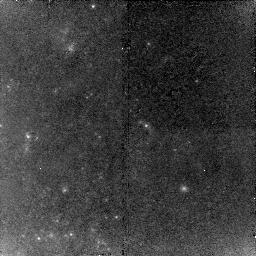
Target: NGC1309-RED2
Instrument: NICMOS/NIC2
Filter: F160W
Exposure: 43 min
Observation ID: n9r75i010

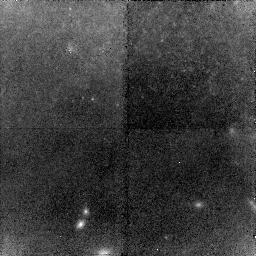
Target: NGC3021-BLUE
Instrument: NICMOS/NIC2
Filter: F160W
Exposure: 43 min
Observation ID: n9r768010

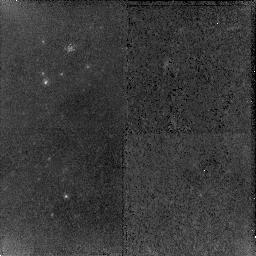
Target: NGC4639-GREEN
Instrument: NICMOS/NIC2
Filter: F160W
Exposure: 43 min
Observation ID: n9r71c010

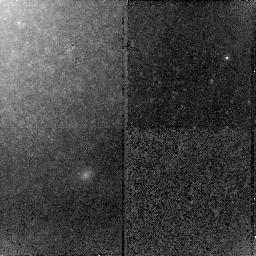
Target: NGC3021-CYAN
Instrument: NICMOS/NIC2
Filter: F160W
Exposure: 43 min
Observation ID: n9r76e010

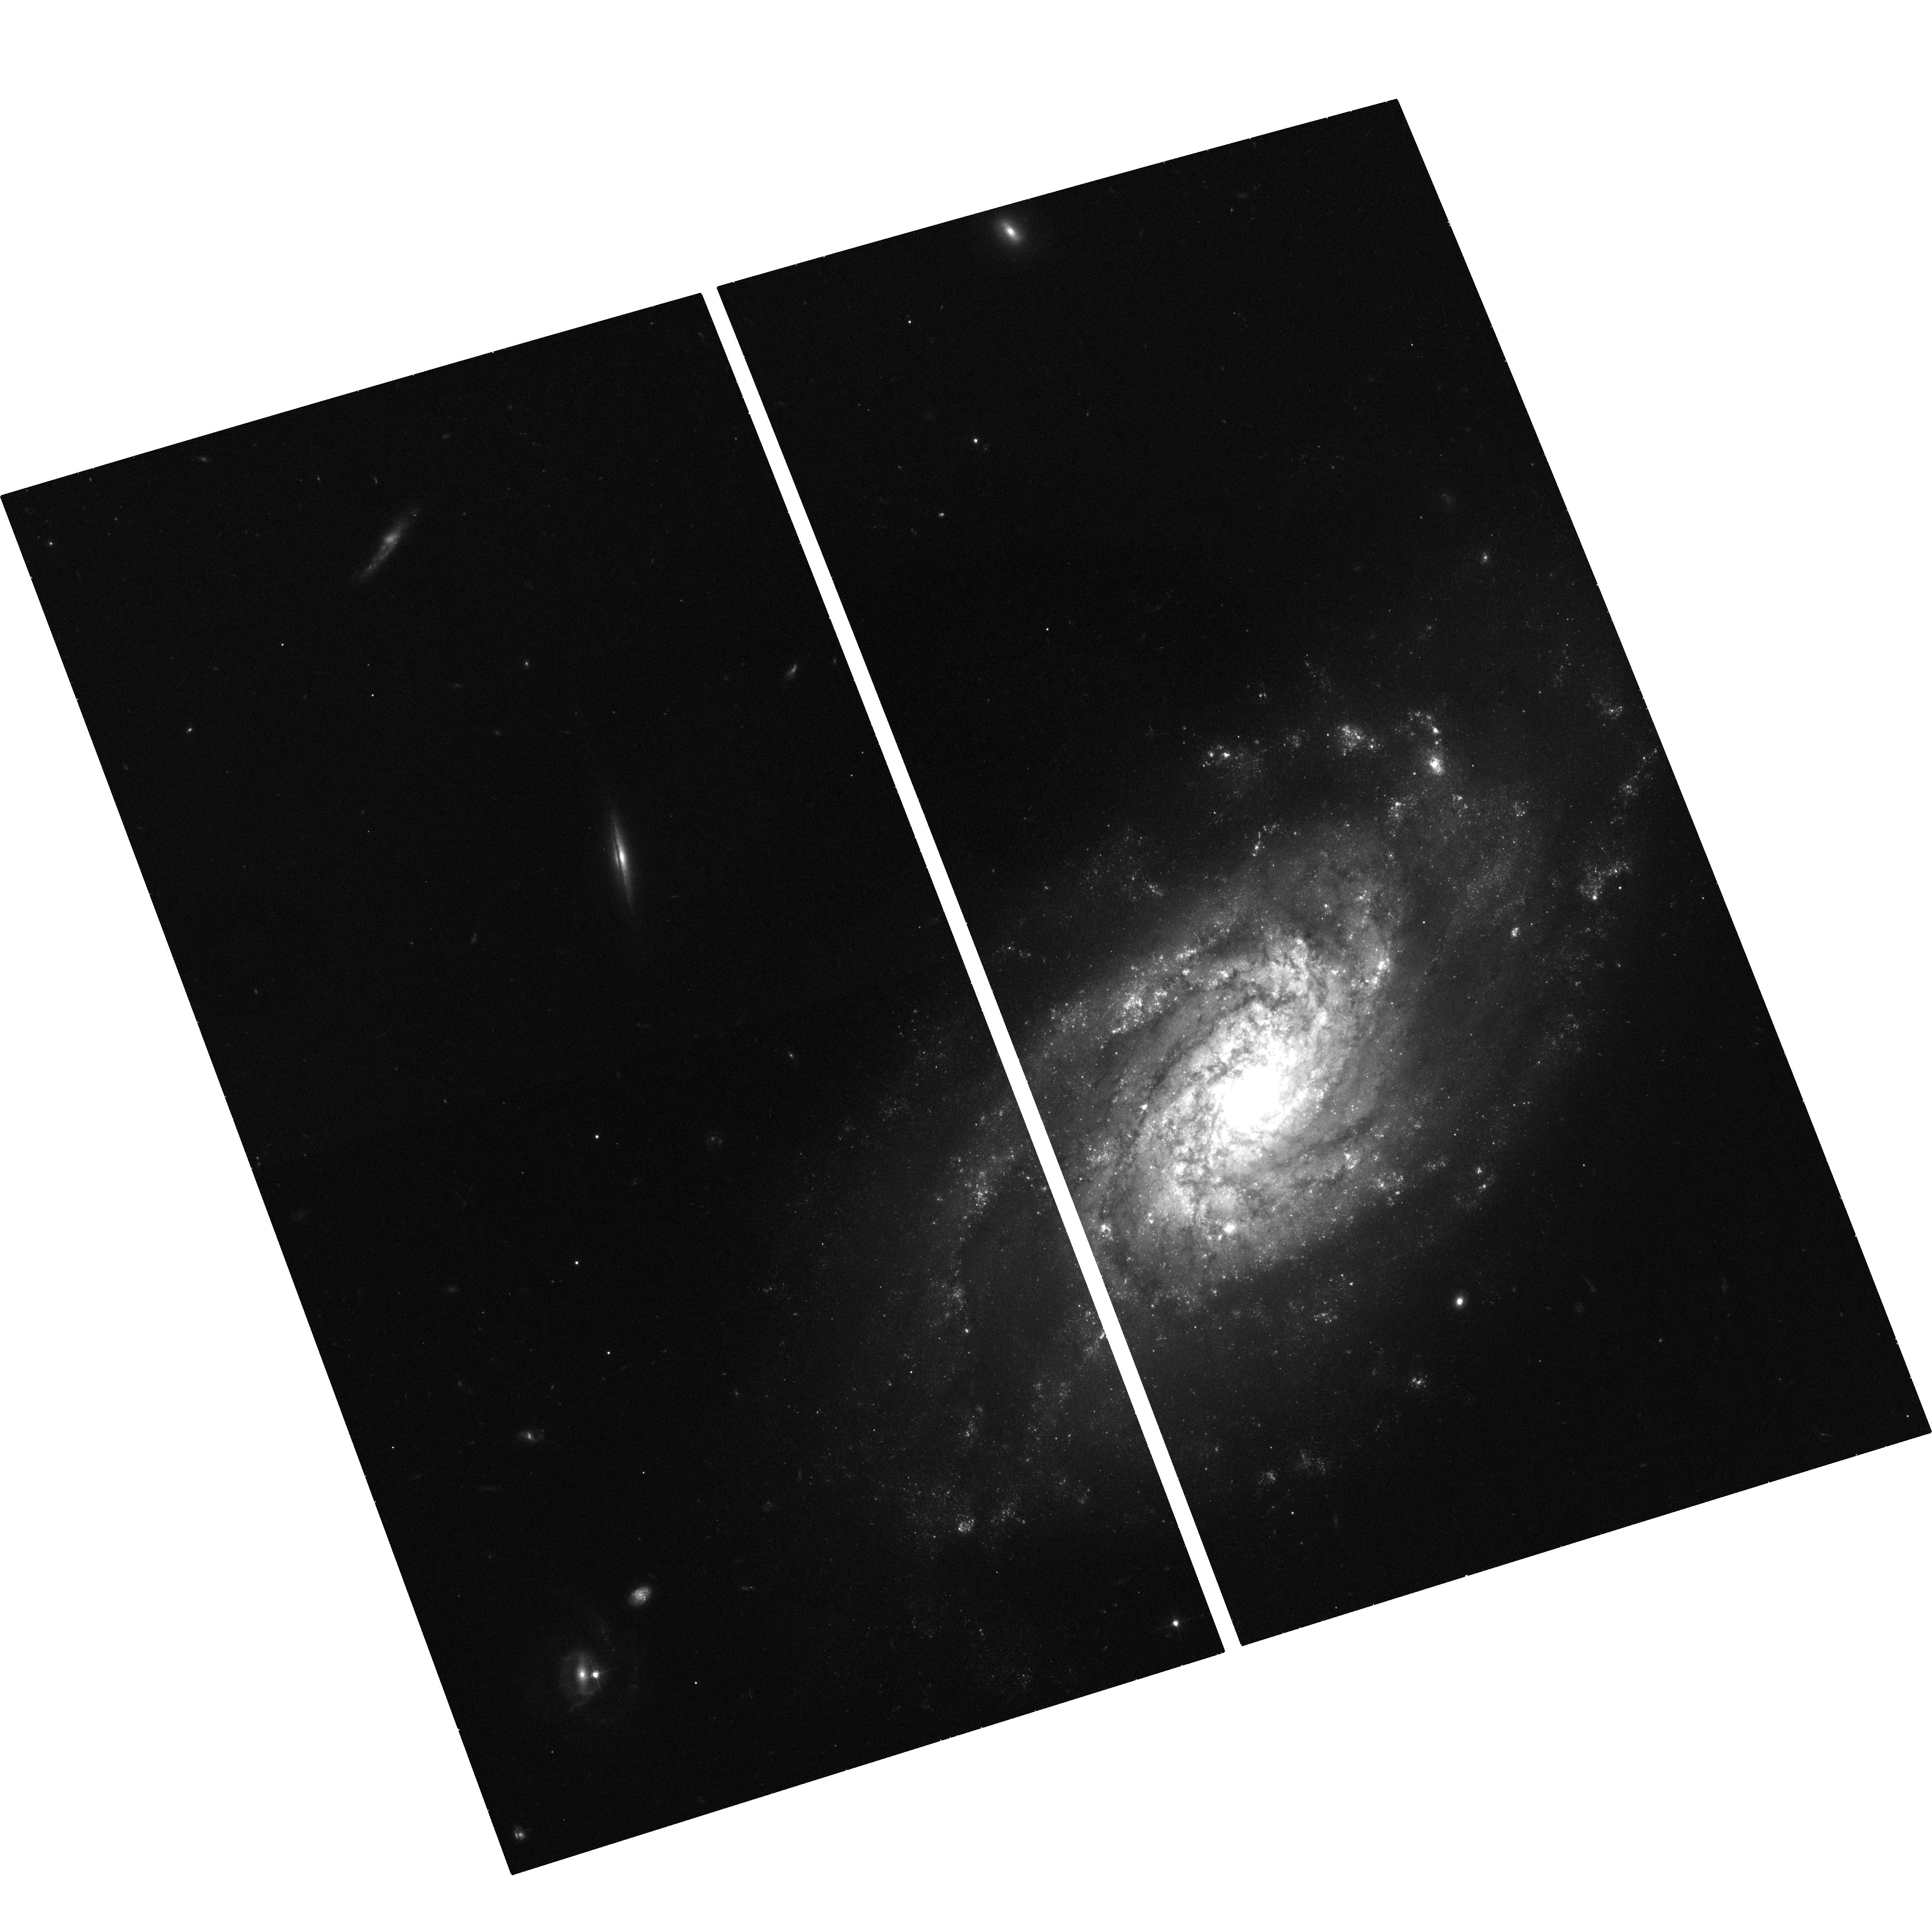
Target: NGC3370-ACS
Instrument: ACS/WFC
Filter: F555W
Exposure: 35 min
Observation ID: hst_10802_89_acs_wfc_f555w_j9r789

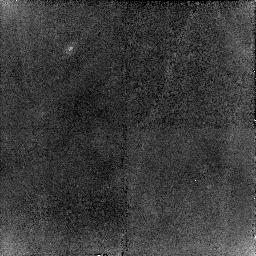
Target: NGC3982-GREEN
Instrument: NICMOS/NIC2
Filter: F160W
Exposure: 43 min
Observation ID: n9r739010

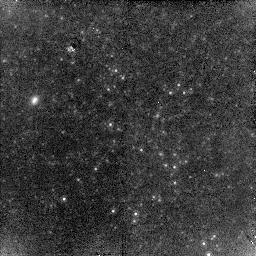
Target: NGC4536-BLUE
Instrument: NICMOS/NIC2
Filter: F160W
Exposure: 43 min
Observation ID: n9r724010

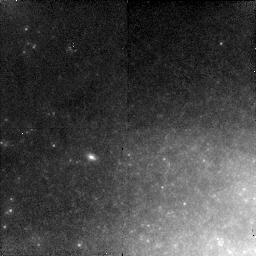
Target: NGC3021-GREEN
Instrument: NICMOS/NIC2
Filter: F160W
Exposure: 43 min
Observation ID: n9r76o010

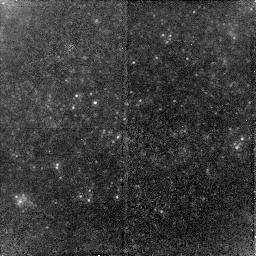
Target: NGC3370-GREEN
Instrument: NICMOS/NIC2
Filter: F160W
Exposure: 43 min
Observation ID: n9r749010

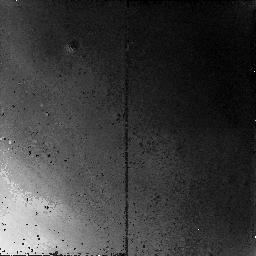
Target: NGC3982-RED
Instrument: NICMOS/NIC2
Filter: F160W
Exposure: 43 min
Observation ID: n9r731010

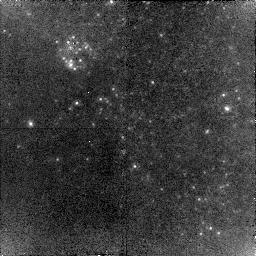
Target: NGC3370-CYAN
Instrument: NICMOS/NIC2
Filter: F160W
Exposure: 43 min
Observation ID: n9r74g010

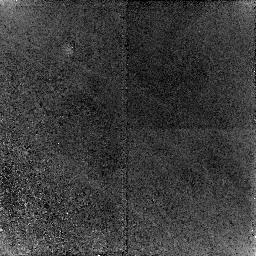
Target: NGC3370-BLUE
Instrument: NICMOS/NIC2
Filter: F160W
Exposure: 43 min
Observation ID: n9r745010

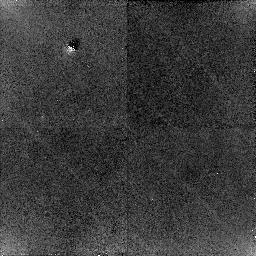
Target: NGC4536-CYAN
Instrument: NICMOS/NIC2
Filter: F160W
Exposure: 43 min
Observation ID: n9r72a010

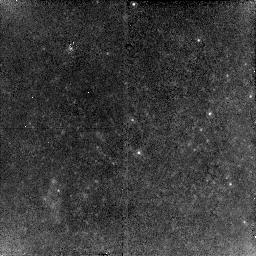
Target: NGC4639-RED
Instrument: NICMOS/NIC2
Filter: F160W
Exposure: 43 min
Observation ID: n9r714010

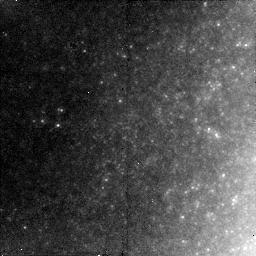
Target: NGC3982-YELLOW
Instrument: NICMOS/NIC2
Filter: F160W
Exposure: 43 min
Observation ID: n9r73r010

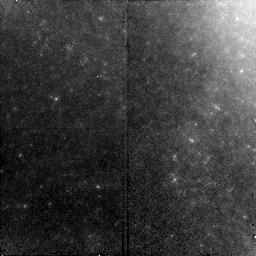
Target: NGC1309-YELLOW
Instrument: NICMOS/NIC2
Filter: F160W
Exposure: 43 min
Observation ID: n9r7f5010

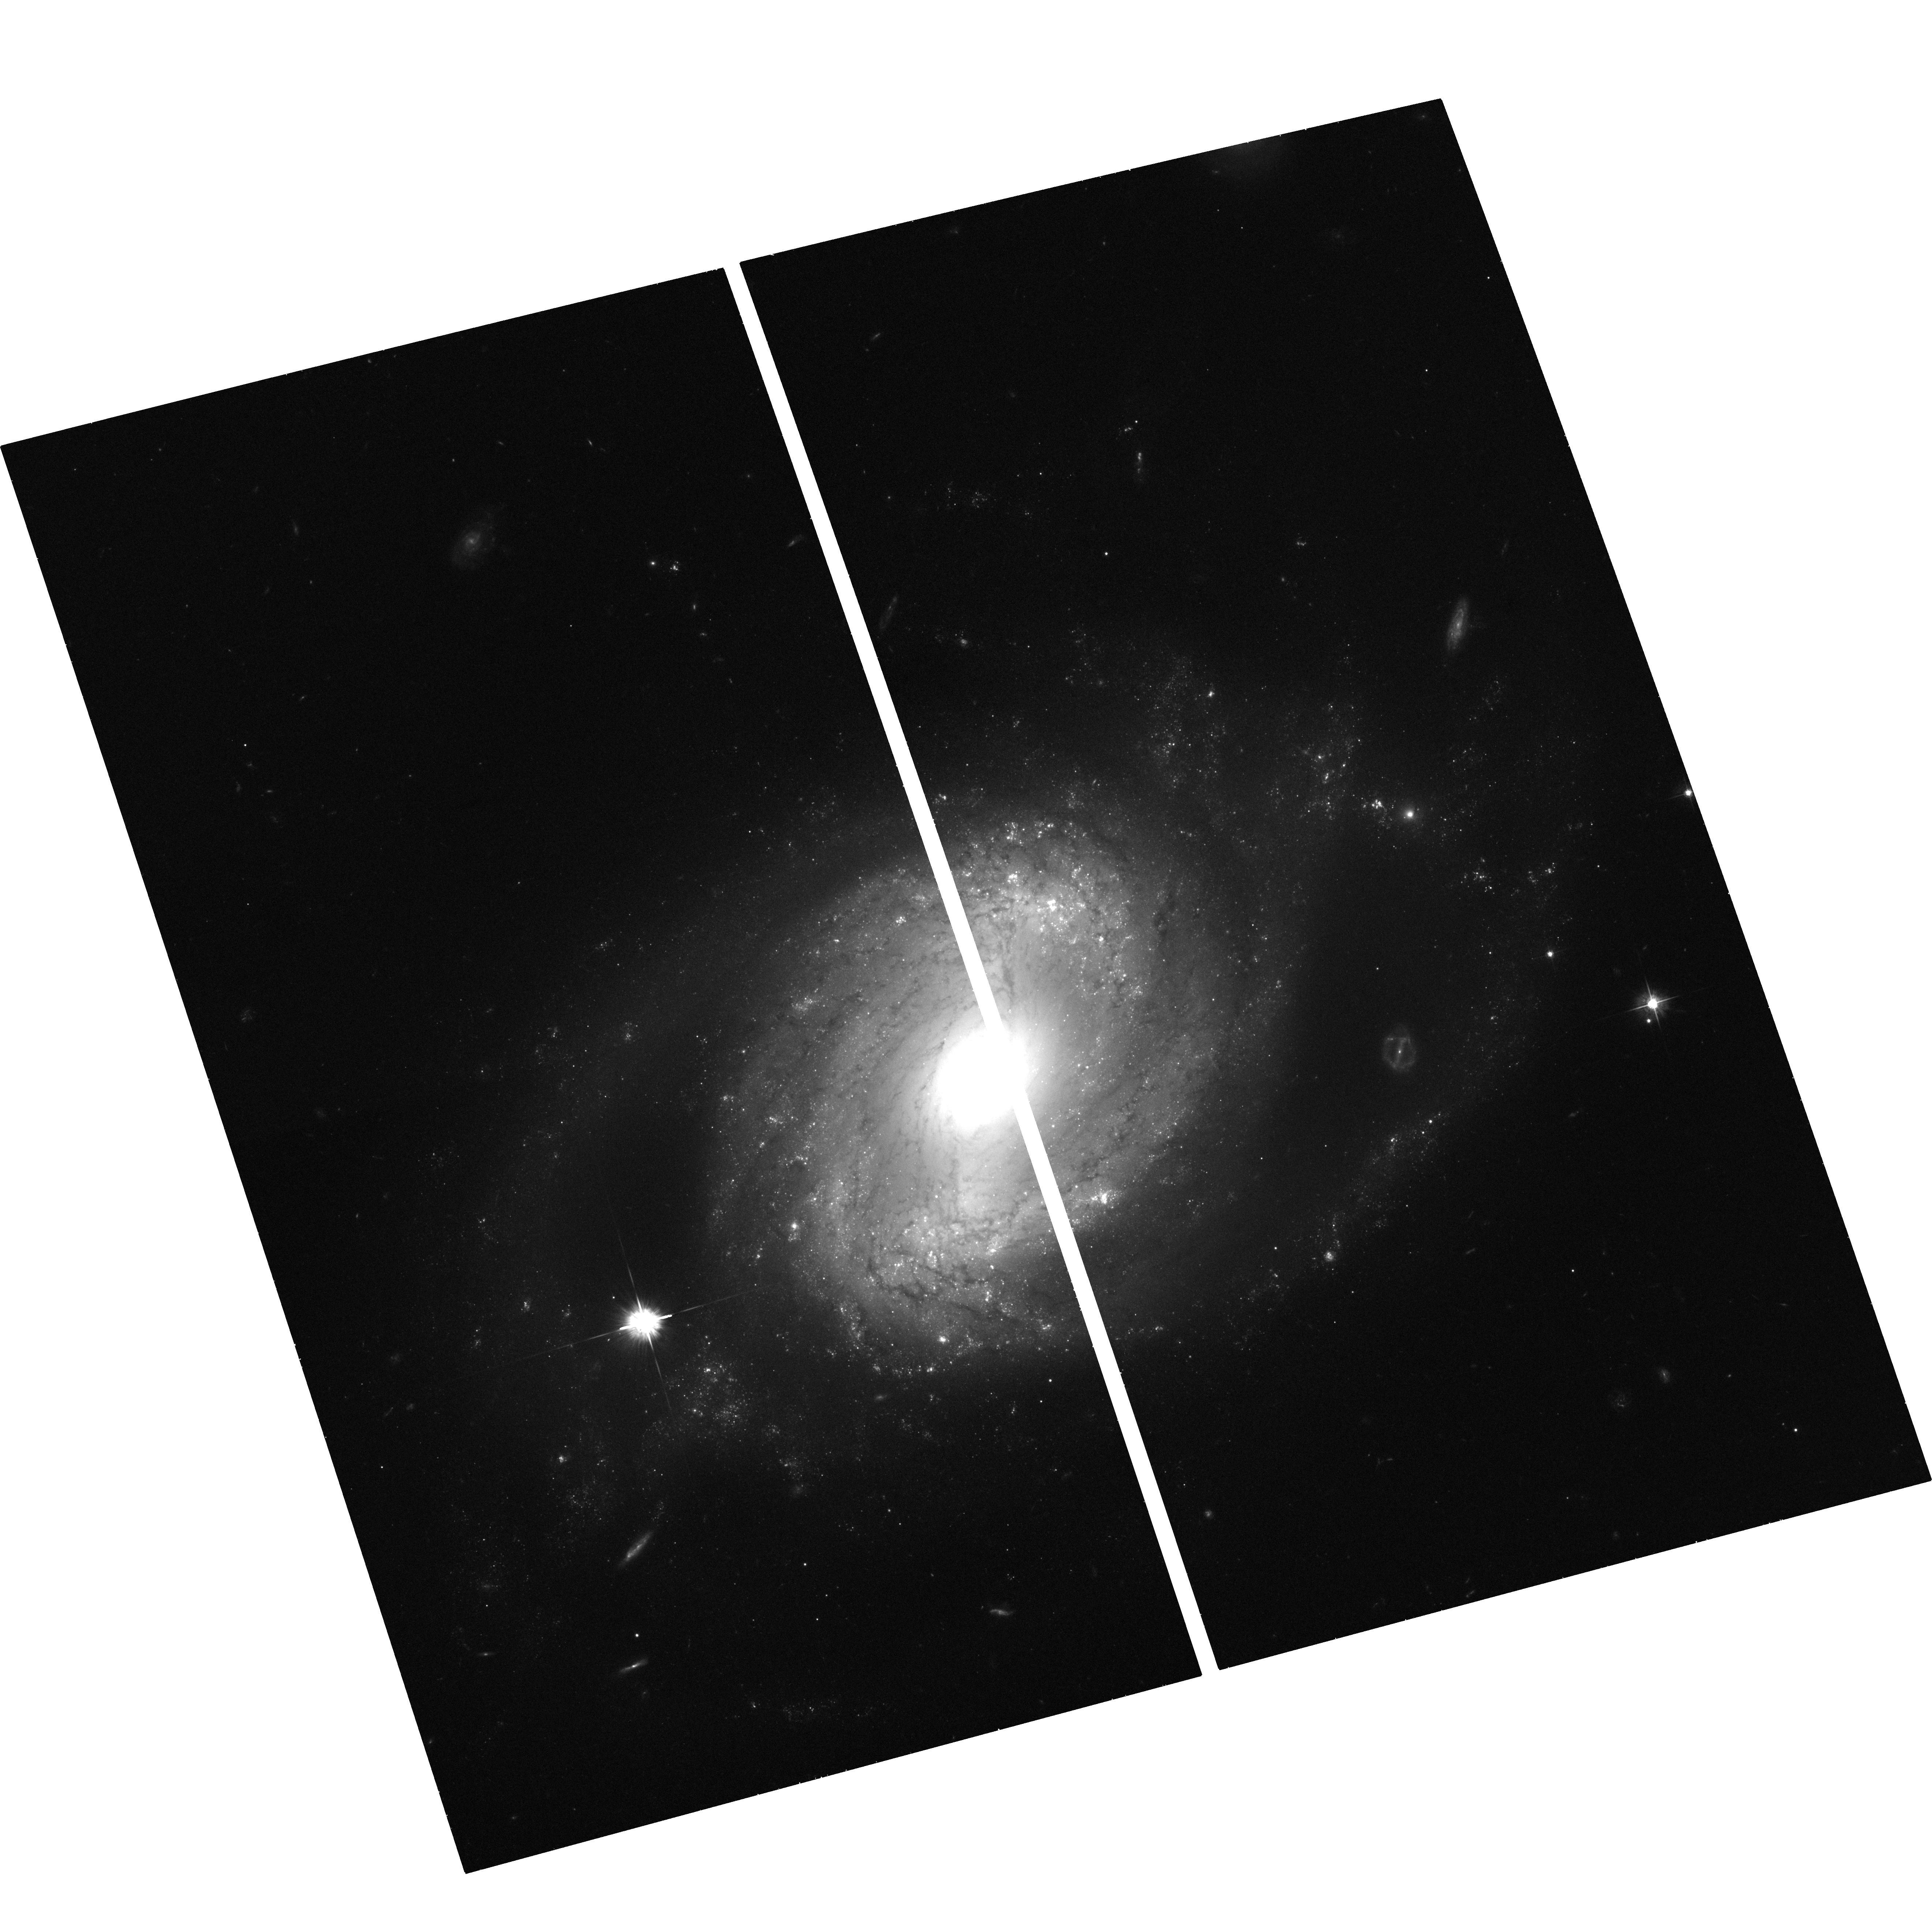
Target: NGC4639-ACS
Instrument: ACS/WFC
Filter: F555W
Exposure: 33 min
Observation ID: hst_10802_8g_acs_wfc_f555w_j9r78g

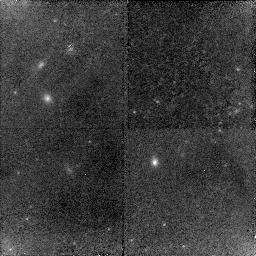
Target: NGC3982-RED-COPY
Instrument: NICMOS/NIC2
Filter: F160W
Exposure: 43 min
Observation ID: n9r73l010

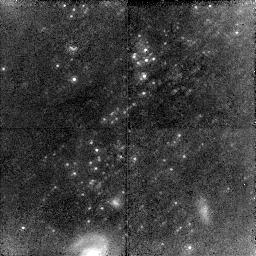
Target: NGC1309-CYAN2
Instrument: NICMOS/NIC2
Filter: F160W
Exposure: 2.2 h
Observation ID: n9r7a1010

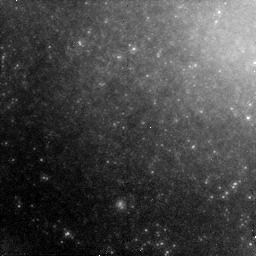
Target: NGC4639-BLUE-LATE
Instrument: NICMOS/NIC2
Filter: F160W
Exposure: 43 min
Observation ID: n9r71r010

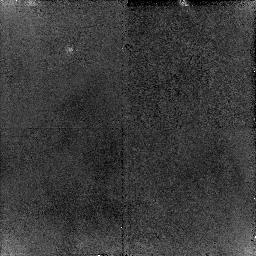
Target: NGC4258-NIC-POS7
Instrument: NICMOS/NIC2
Filter: F160W
Exposure: 43 min
Observation ID: n9r797010

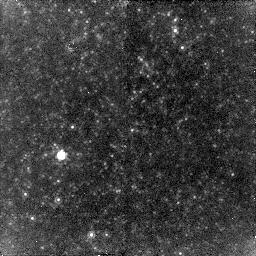
Target: NGC4536-GREEN
Instrument: NICMOS/NIC2
Filter: F160W
Exposure: 43 min
Observation ID: n9r729010

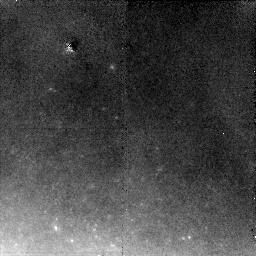
Target: NGC3021-RED
Instrument: NICMOS/NIC2
Filter: F160W
Exposure: 43 min
Observation ID: n9r762010

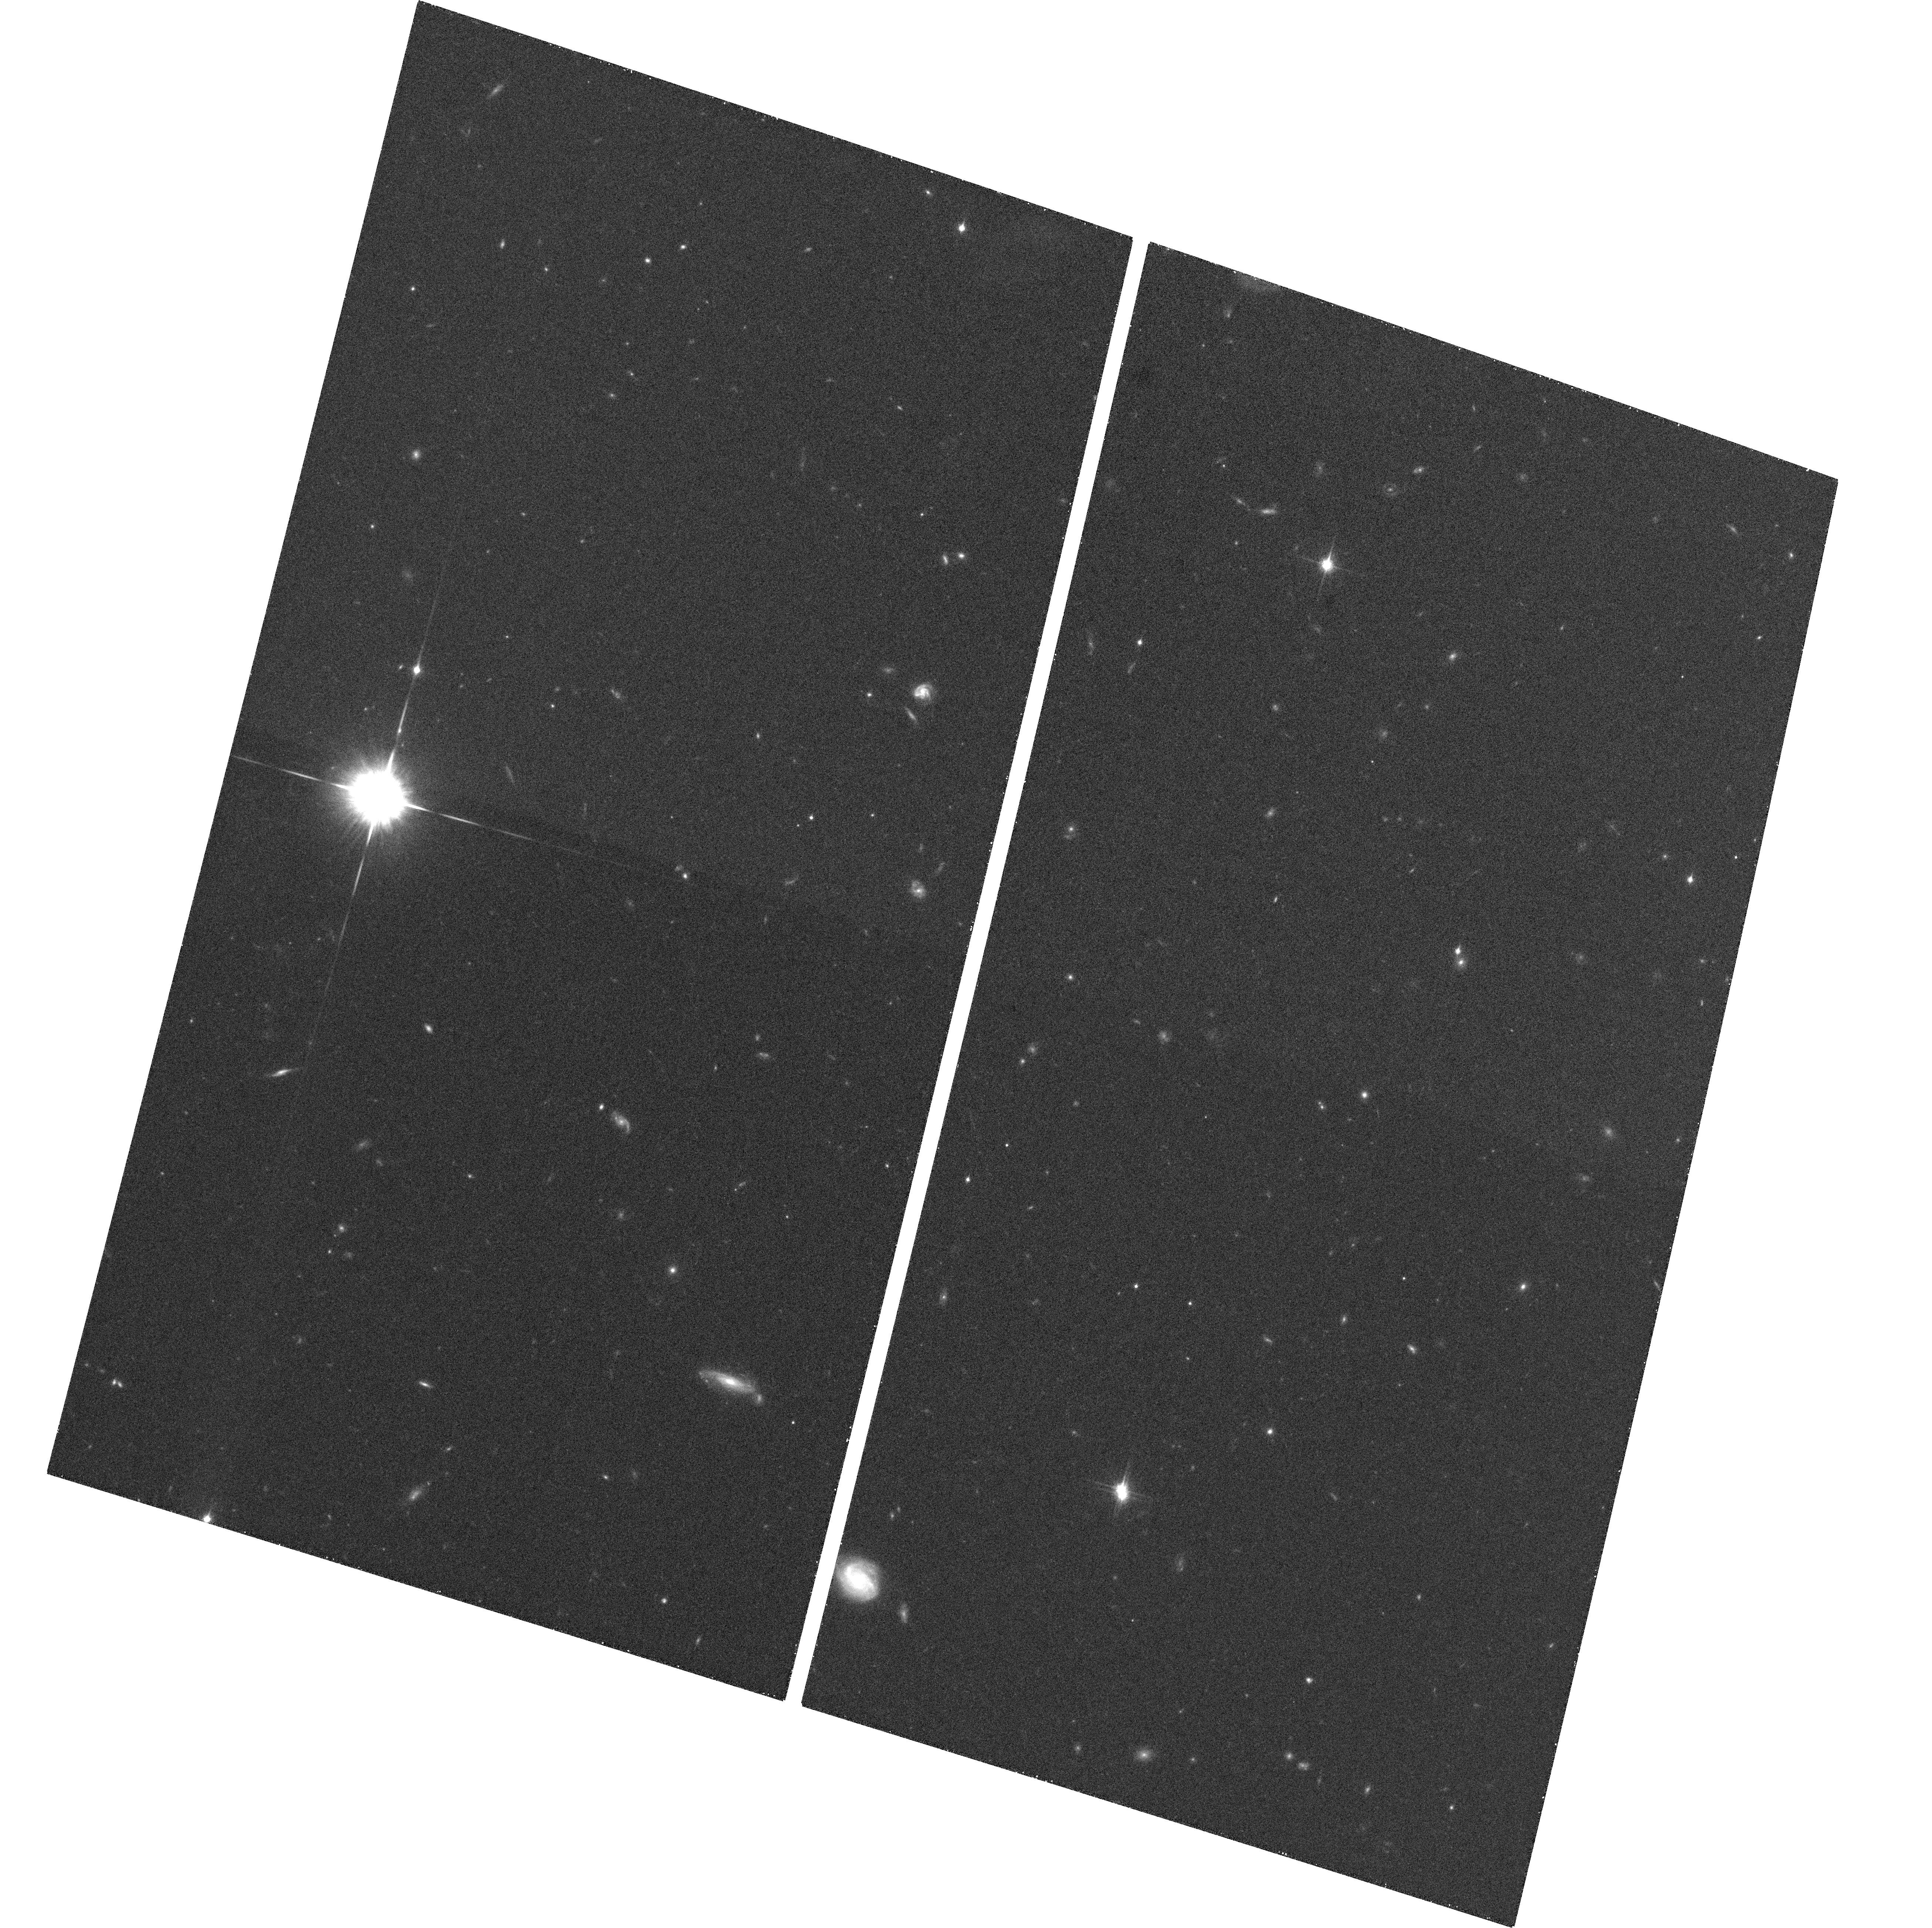
Target: field at RA 50.565°, Dec -15.557°
Instrument: ACS/WFC
Filter: F850LP
Exposure: 25 min
Observation ID: hst_10802_59_acs_wfc_f850lp_j9r759

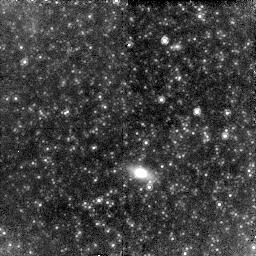
Target: NGC4258-NIC-POS9
Instrument: NICMOS/NIC2
Filter: F160W
Exposure: 43 min
Observation ID: n9r799010

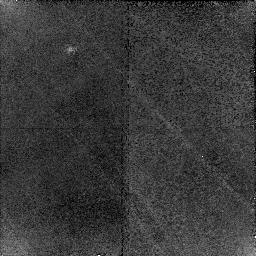
Target: NGC3982-CYAN
Instrument: NICMOS/NIC2
Filter: F160W
Exposure: 43 min
Observation ID: n9r73a010

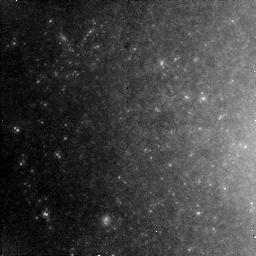
Target: NGC4639-BLUE
Instrument: NICMOS/NIC2
Filter: F160W
Exposure: 43 min
Observation ID: n9r717010

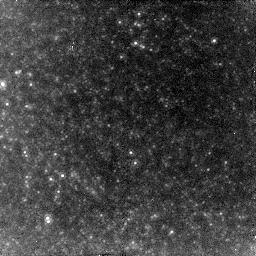
Target: NGC4536-RED
Instrument: NICMOS/NIC2
Filter: F160W
Exposure: 43 min
Observation ID: n9r72i010

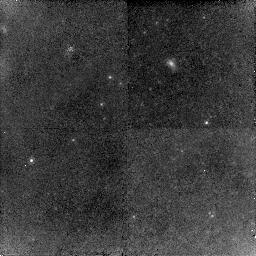
Target: NGC3370-RED
Instrument: NICMOS/NIC2
Filter: F160W
Exposure: 43 min
Observation ID: n9r743010

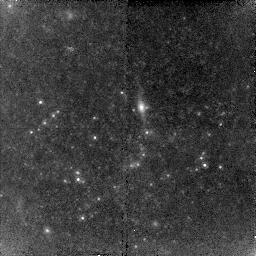
Target: NGC4639-CYAN
Instrument: NICMOS/NIC2
Filter: F160W
Exposure: 43 min
Observation ID: n9r71o010

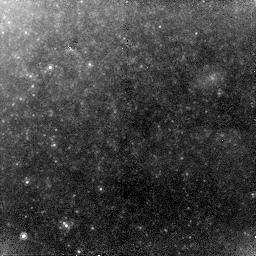
Target: NGC3982-BLUE
Instrument: NICMOS/NIC2
Filter: F160W
Exposure: 43 min
Observation ID: n9r73m010

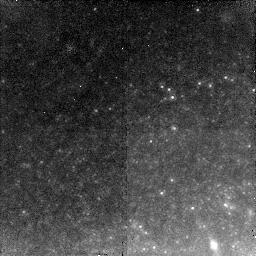
Target: NGC3982-CYAN-COPY
Instrument: NICMOS/NIC2
Filter: F160W
Exposure: 43 min
Observation ID: n9r73e010

SHOES-Supernovae, HO, for the Equation of State of Dark energy (PI: Riess, Adam)

The present uncertainty in the value of the Hubble constant (resulting in an uncertainty in Omega_M) and the paucity of Type Ia supernovae at redshifts exceeding 1 are now the leading obstacles to determining the nature of dark energy. We propose a single, integrated set of observations for Cycle 15 that will provide a 40% improvement in constraints on dark energy. This program will observe known Cepheids in six reliable hosts of Type Ia supernovae with NICMOS, reducing the uncertainty in H_0 by a factor of two because of the smaller dispersion along the instability strip, the diminished extinction, and the weaker metallicity dependence in the infrared. In parallel with ACS, at the same time the NICMOS observations are underway, we will discover and follow a sample of Type Ia supernovae at z > 1. Together, these measurements, along with prior constraints from WMAP, will provide a great improvement in HST's ability to distinguish between a static, cosmological constant and dynamical dark energy. The Hubble Space Telescope is the only instrument in the world that can make these IR measurements of Cepheids beyond the Local Group, and it is the only telescope in the world that can be used to find and follow supernovae at z > 1. Our program exploits both of these unique capabilities of HST to learn more about one of the greatest mysteries in science.